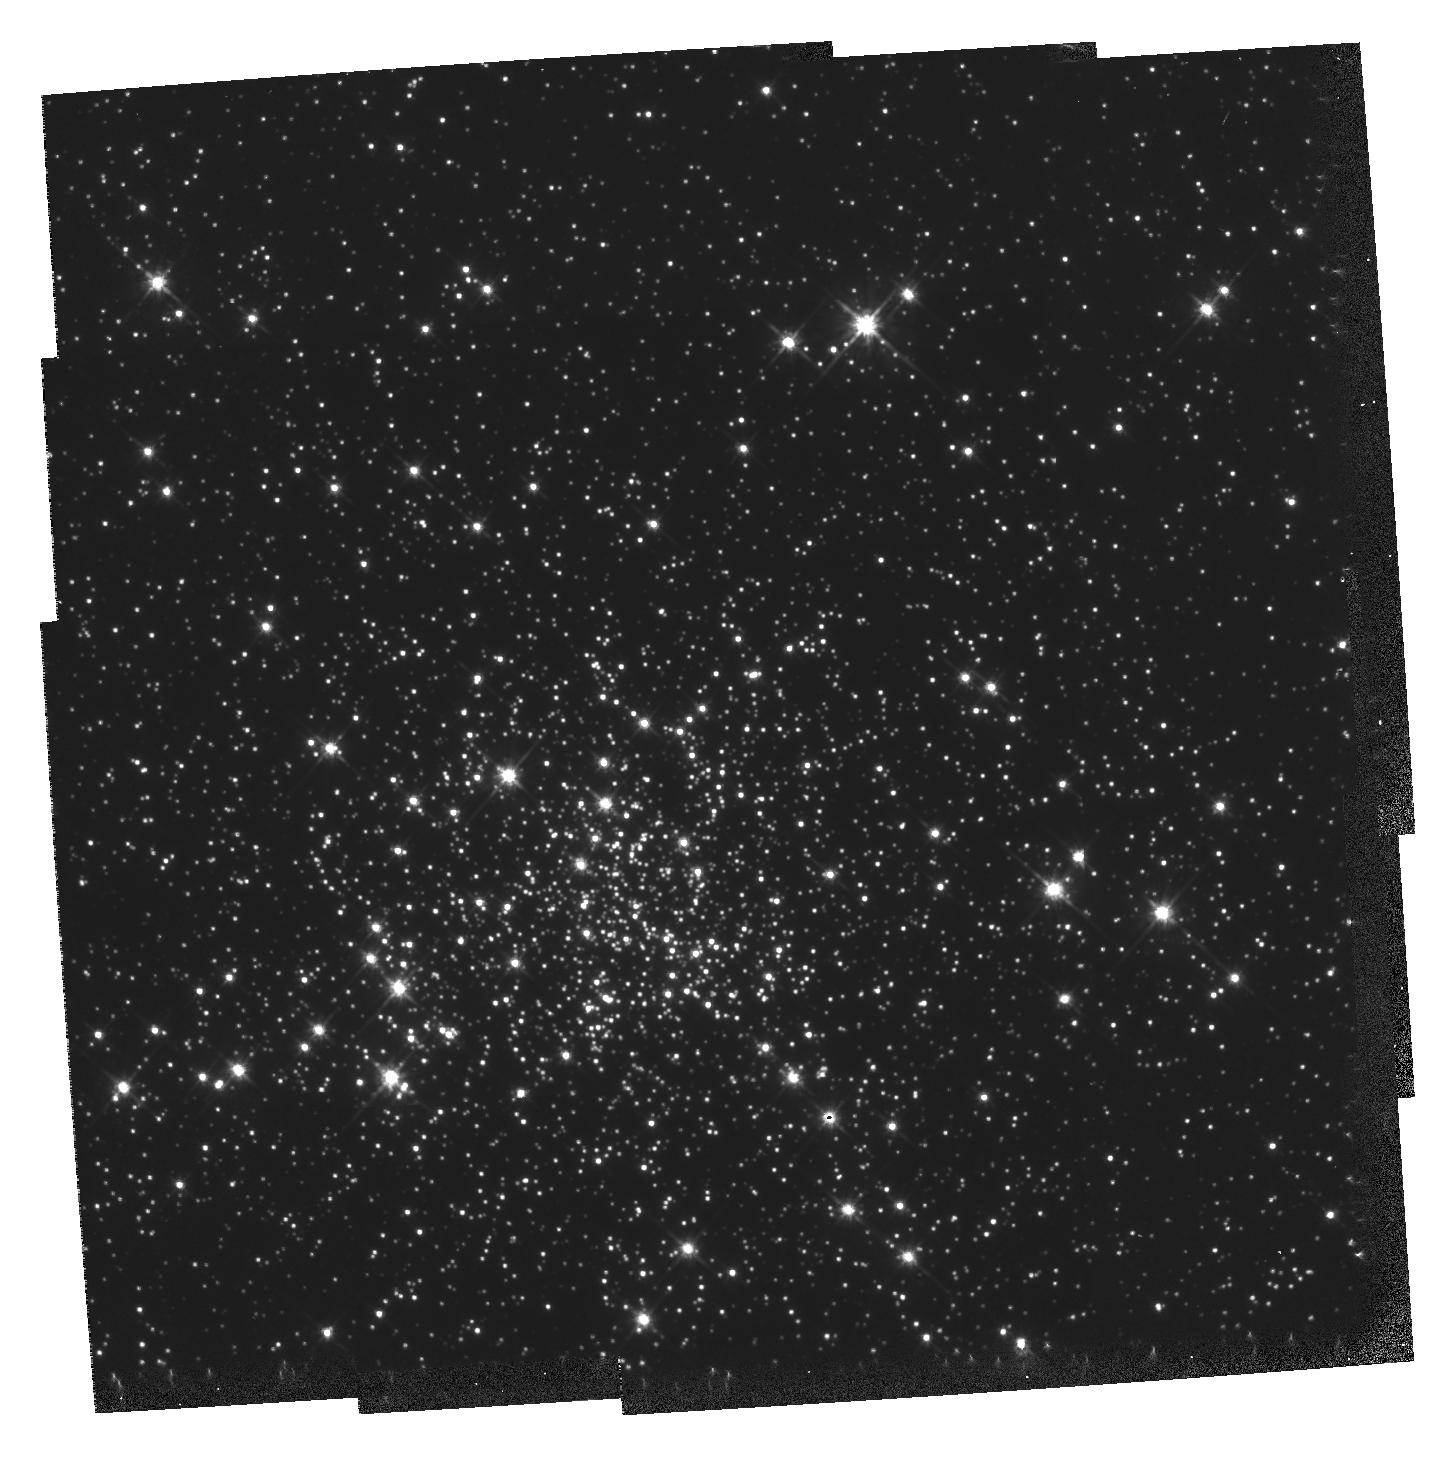
Target: MULTIPLE. Instrument: WFPC2/PC. Filter: F555W. Exposure: 1.5 h. Observation ID: hst_5318_01_wfpc2_pc_f555w_u2ho01

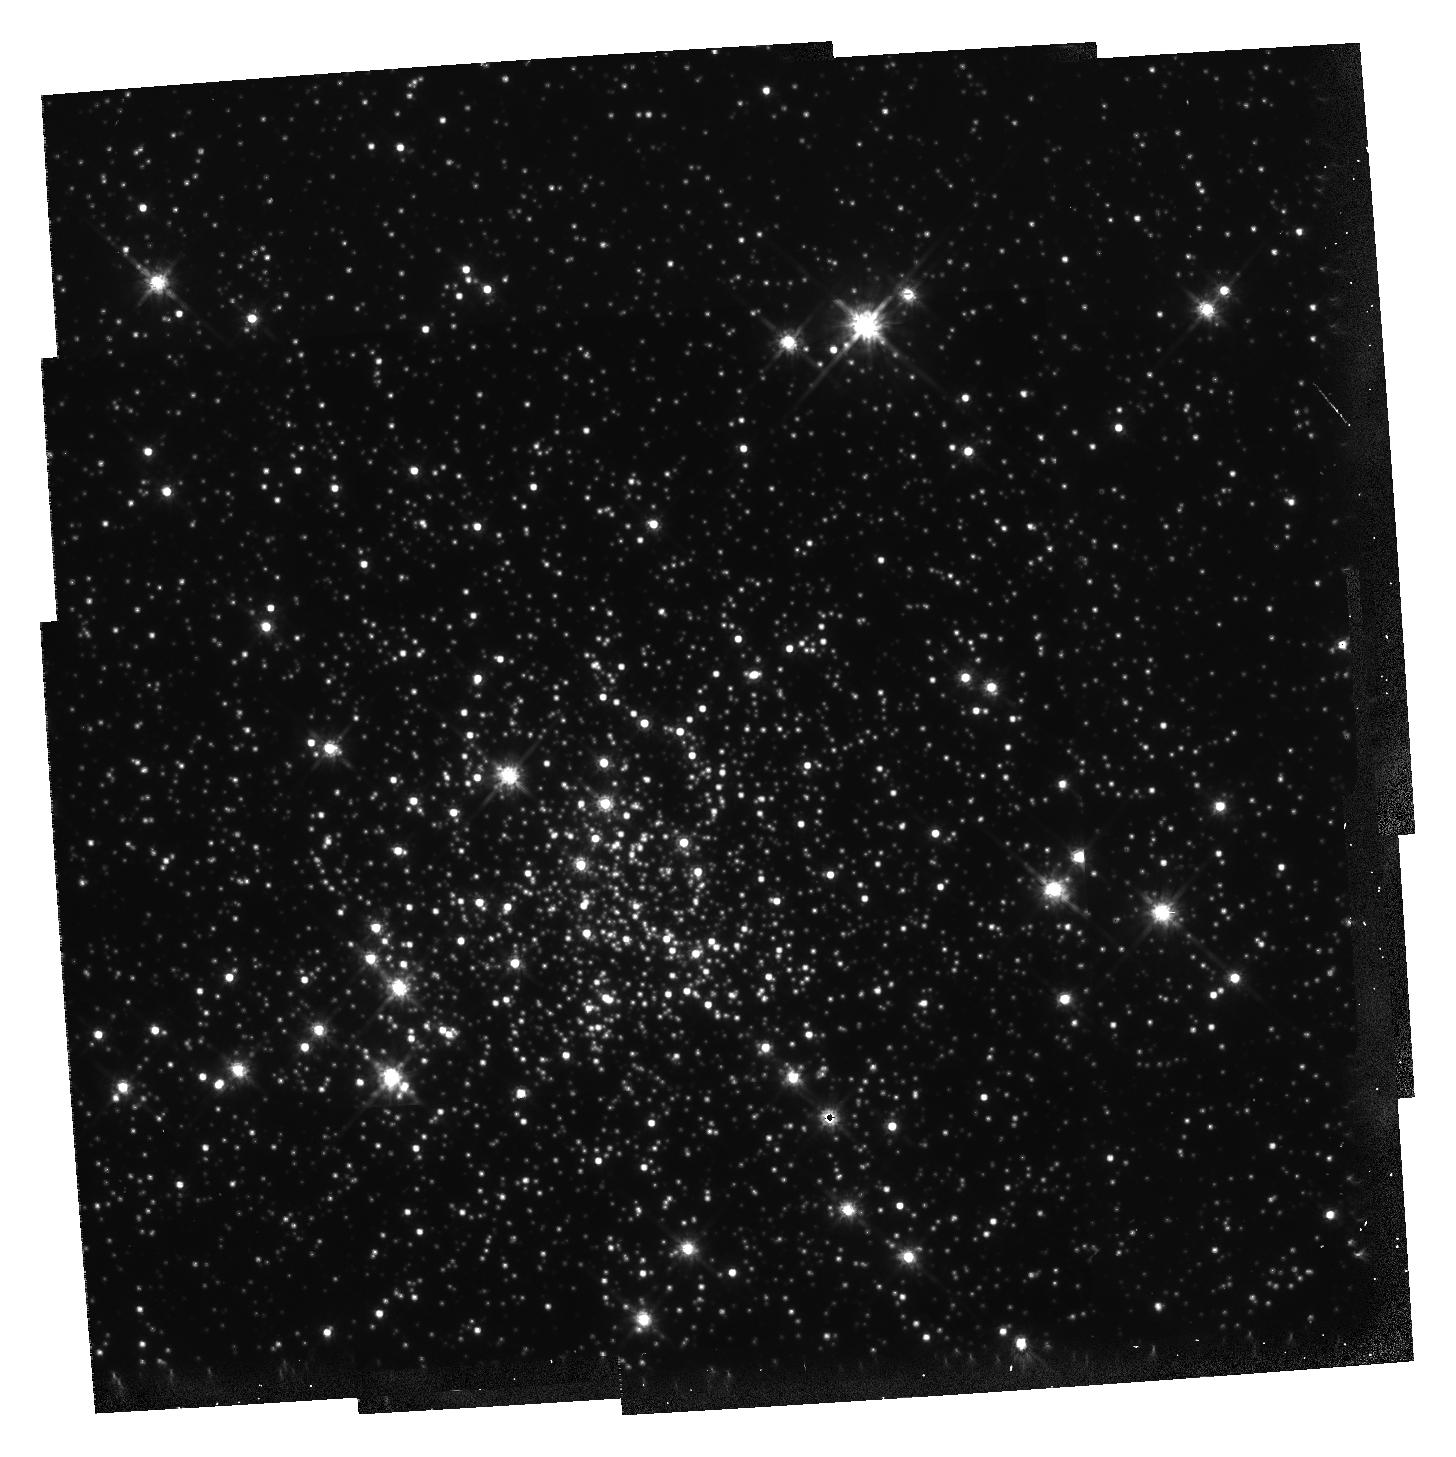
Target: MULTIPLE. Instrument: WFPC2/PC. Filter: F814W. Exposure: 2.8 h. Observation ID: hst_5318_01_wfpc2_pc_f814w_u2ho01

SEARCH FOR MAIN SEQUENCE BINARIES IN THE GLOBULAR CLUSTER NGC 6752 CYCLE4MEDIUM (PI: Bailyn, Charles David)

We propose to search for short period double main sequence binaries in the core of NGC 6752. This will be done through a variability search of 396 WF/PC2 frames taken over a 20 hour period when the cluster is in the Continuous Viewing Zone. Our study should allow us to obtain observational constraints on such critical issues in globular cluster dynamics as the contribution of main sequence binaries to the overall energy budget of the cluster, the efficacy of the tidal capture mechanism of binary formation, the evolution of blue stragglers, and cluster mass segregation. The exceptionally deep color magnitude diagram obtained from the summed frames will be used to explore a variety of secondary goals regarding radial gradients of stellar populations.